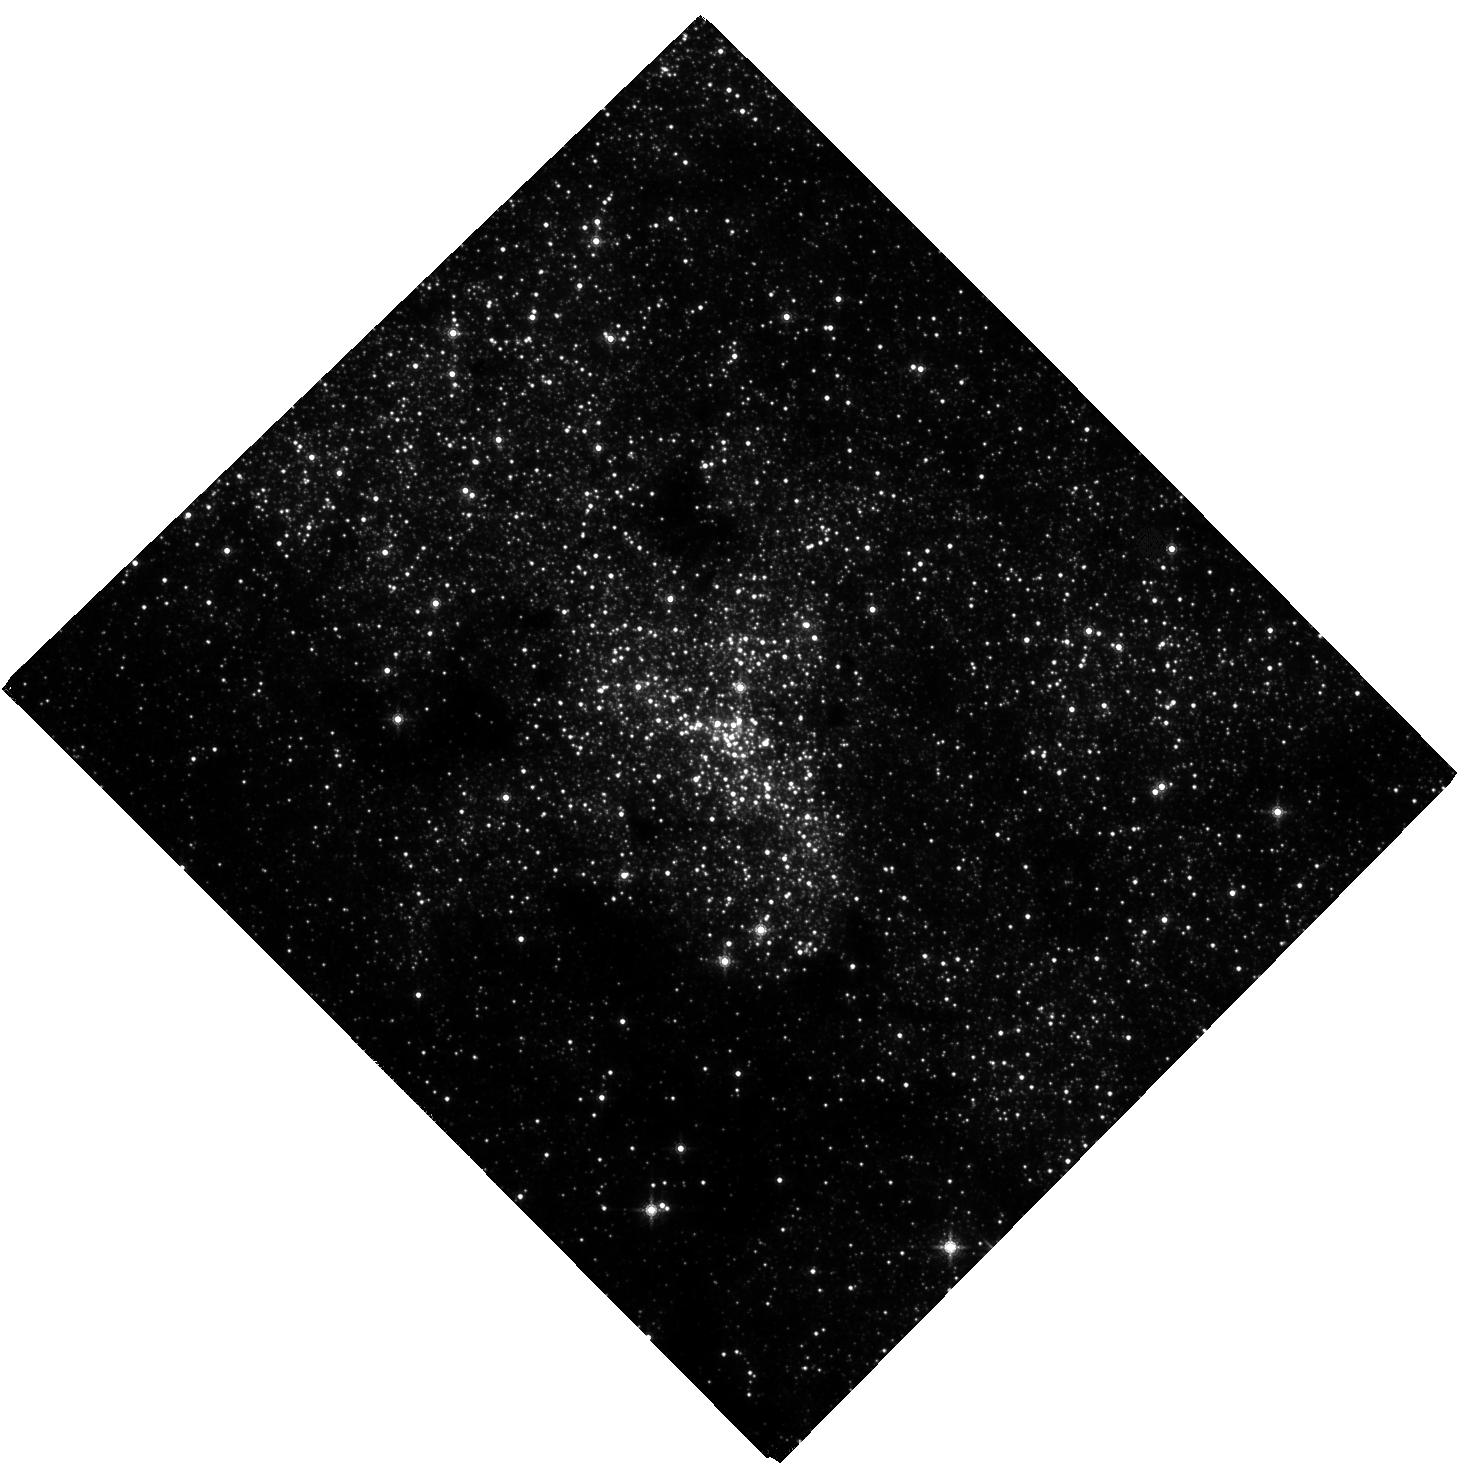
Target: NAME-SGR-A
Instrument: WFC3/IR
Filter: F153M
Exposure: 1.7 h
Observation ID: hst_16990_01_wfc3_ir_f153m_if1201

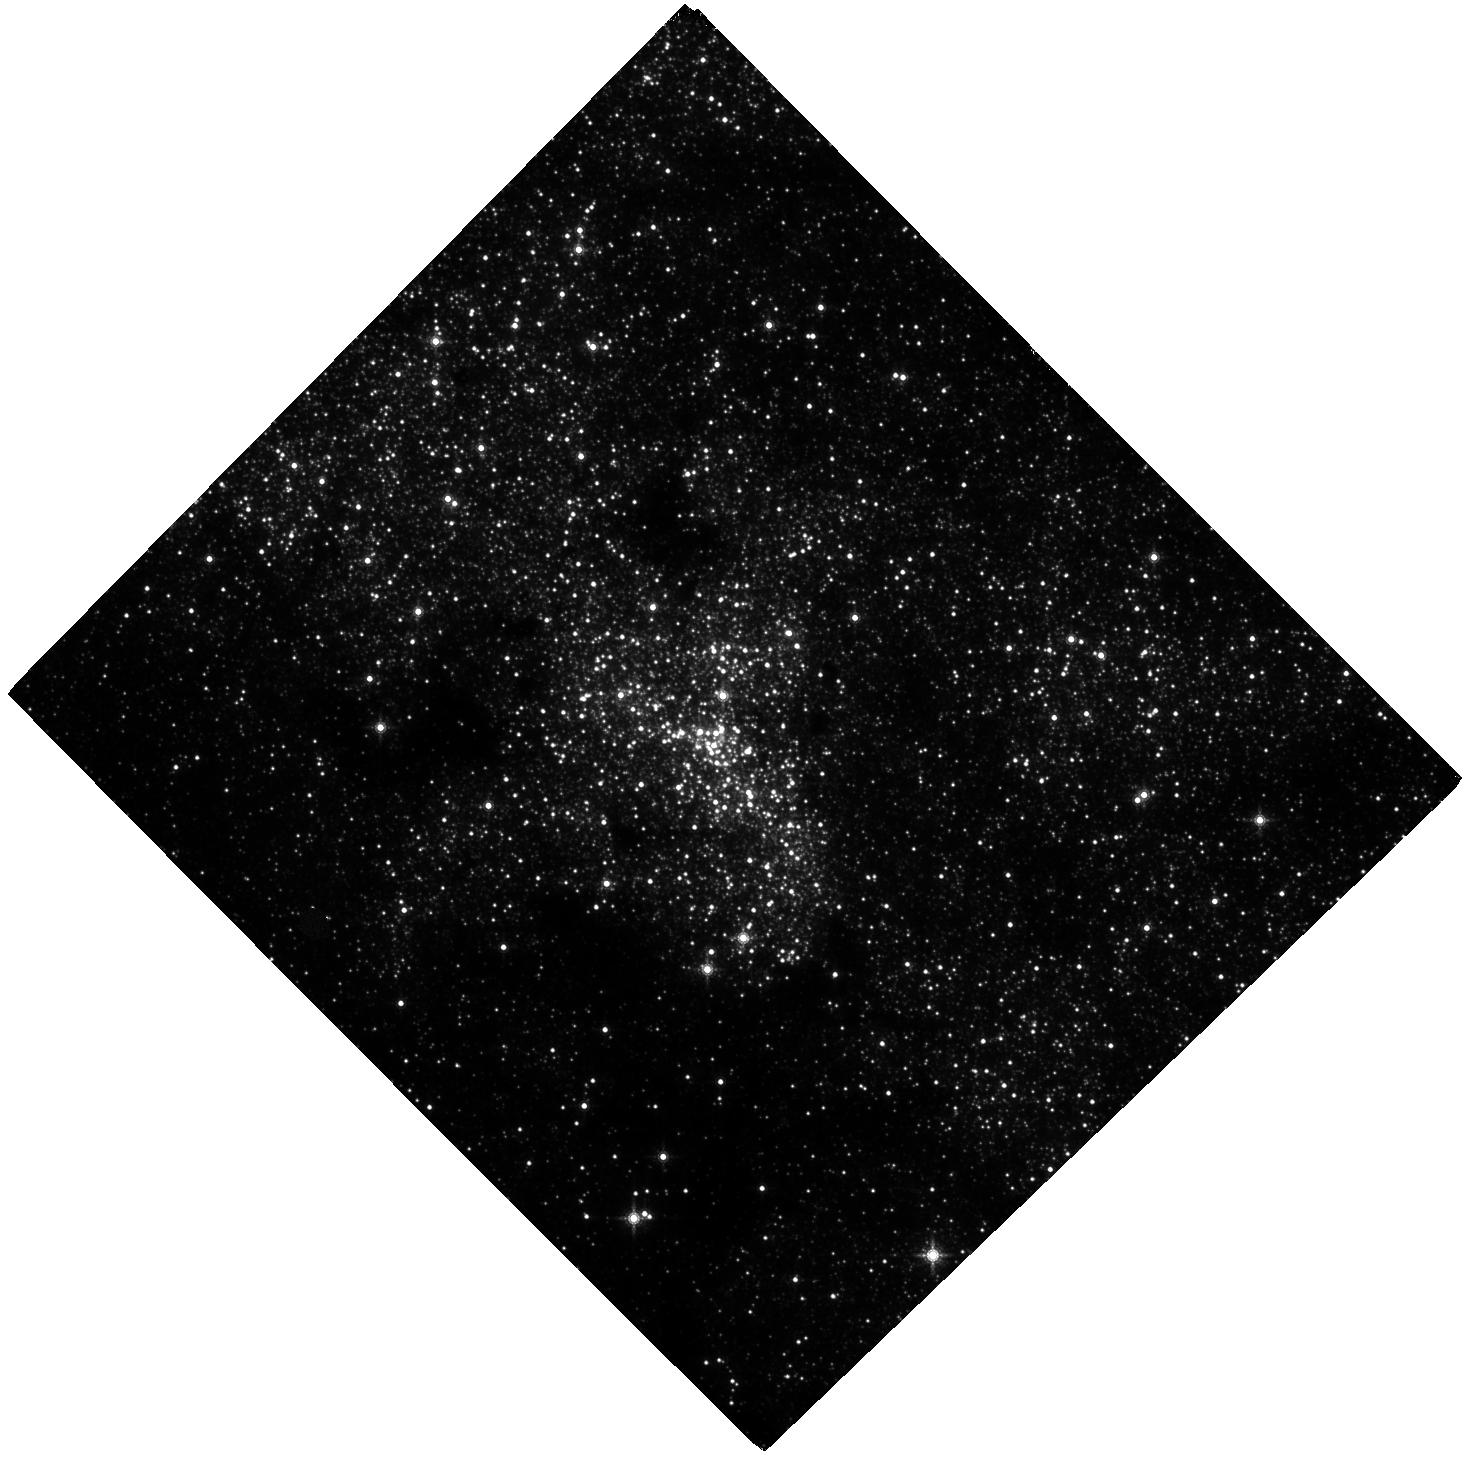
Target: NAME-SGR-A
Instrument: WFC3/IR
Filter: F153M
Exposure: 1.7 h
Observation ID: hst_16990_02_wfc3_ir_f153m_if1202

Advancing a decades long experiment at the Galactic center (PI: Do, Tuan)

Observations of the orbits of stars around the supermassive black hole at the center of our Galaxy have brought us new and exciting insights into the physics and astrophysics of supermassive black holes. These observations have not only provided the best evidence so far for the existence of supermassive black holes, but they have also advanced our understanding of star formation and stellar dynamics in this region. With a time baseline of over 25 years, we can perform ever more powerful experiments, the latest of which are measurements of the effect of General Relativity on the orbit of the star S0-2/S2. As astrometry becomes more precise, the discovery of our Galaxy's dark cusp of compact objects is now within reach. However, there is a fundamental limitation: the stability of the reference frame. We propose to observe the Galactic center with WFC3-IR in the next three cycles, which when combined with Gaia data will create the most accurate reference frame to date. These measurements from 2022-2024 will (1) enable the detection of a dark cusp around the black hole (2) take advantage of the unique overlap in observations between HST, Gaia (ending in 2024), JWST (beginning in 2022), and the ground to cross-calibrate instrumental systematic uncertainties to build on the legacy of astrometry with HST; (3) use HST observations to double our yearly time baseline for monitoring the near-infrared activity of Sgr A* to determine the physical origins of its recent unprecedented increase in activity.